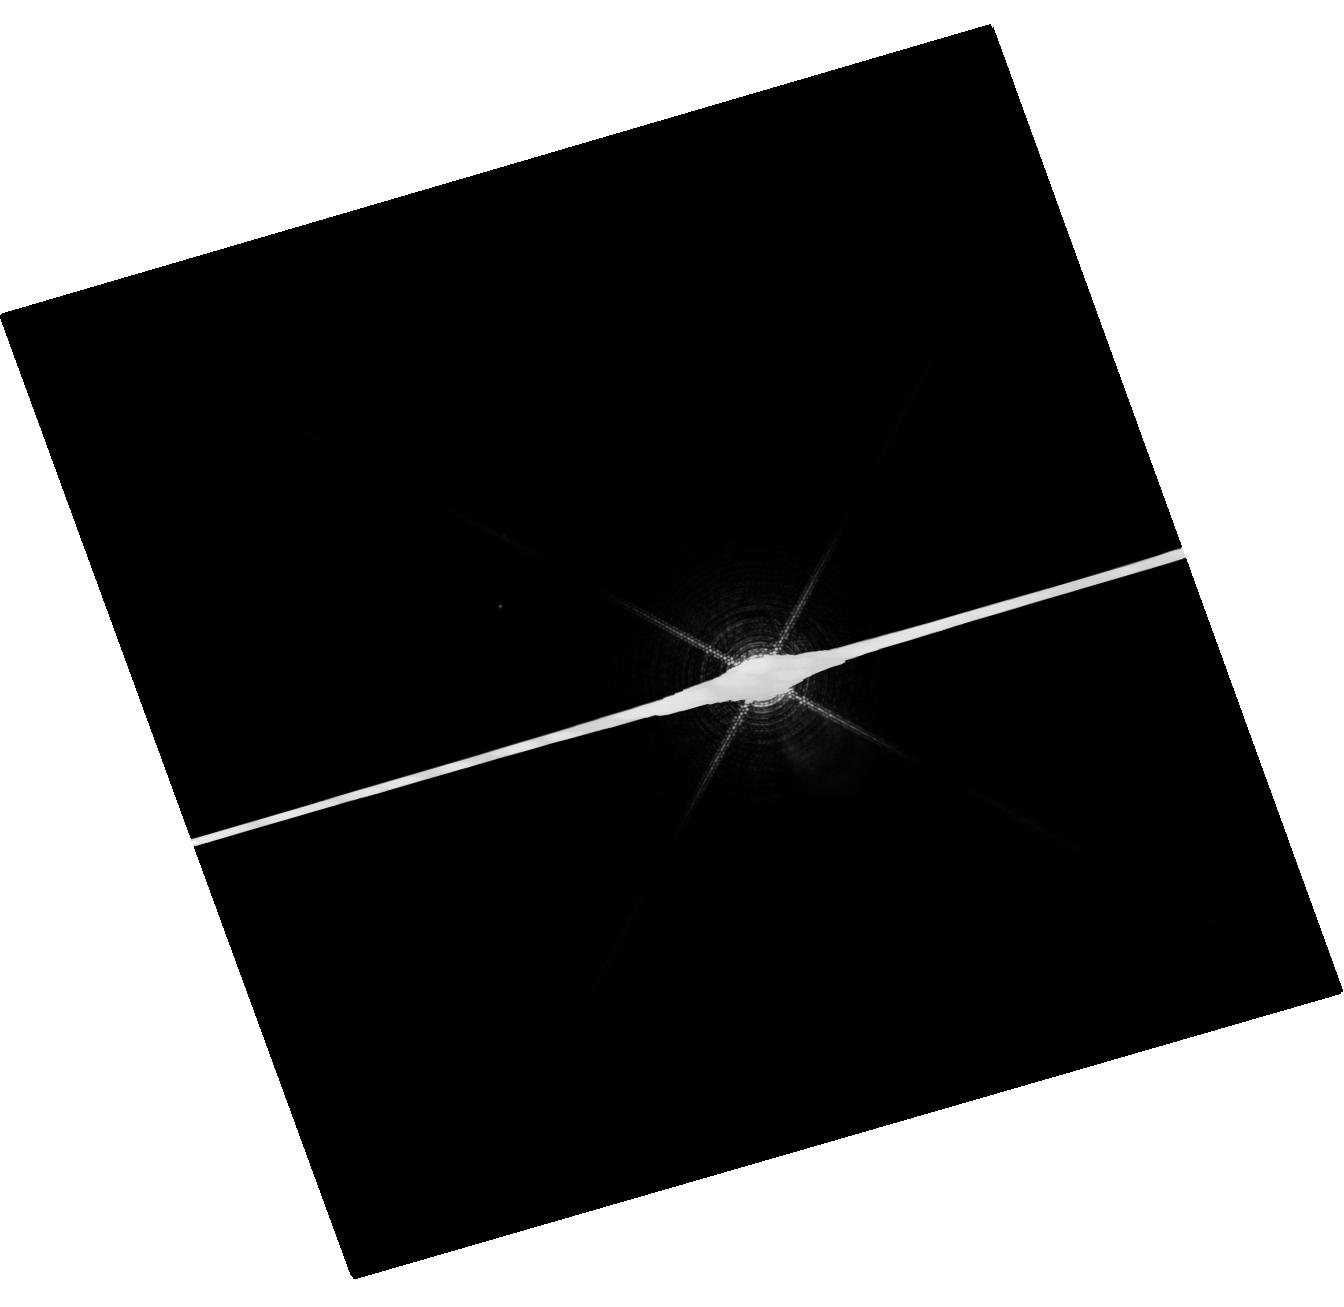
Target: SIRIUS
Instrument: WFC3/UVIS
Filter: F953N
Exposure: 4 min
Observation ID: hst_14342_03_wfc3_uvis_f953n_icvd03

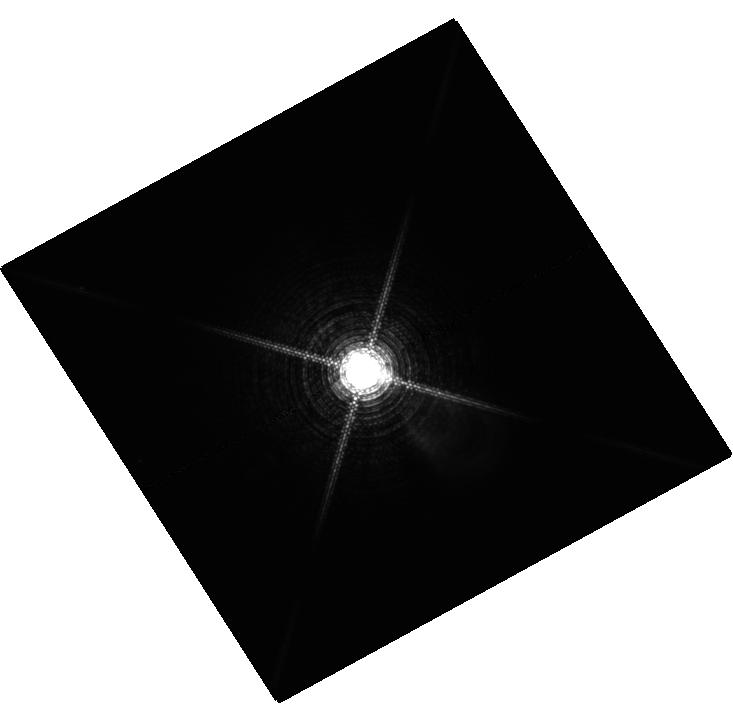
Target: MU-CAS
Instrument: WFC3/UVIS
Filter: F953N
Exposure: 27 min
Observation ID: hst_14342_02_wfc3_uvis_f953n_icvd02

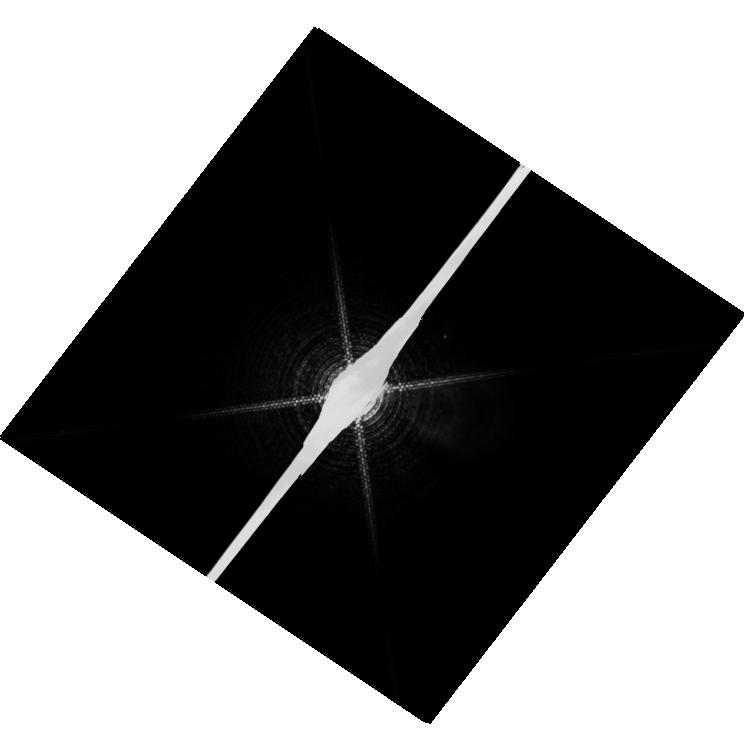
Target: PROCYON
Instrument: WFC3/UVIS
Filter: F953N
Exposure: 14 min
Observation ID: hst_14342_01_wfc3_uvis_f953n_icvd01

HST Observations of Astrophysically Important Visual Binaries (PI: Bond, Howard E.)

We propose to continue our long-term program of astrometry of close visual binaries, with the primary goal of determining purely dynamical masses for 3 important main-sequence stars and 9 white dwarfs (WDs). A secondary aim is to set limits on third bodies in the systems down to planetary mass. Three of our targets are naked-eye stars with much fainter companions that are extremely difficult to image from the ground. Our other 2 targets are double WDs, whose small separations and faintness likewise make them difficult to measure using ground-based techniques. Observations have been completed for a 3rd double WD. The bright stars, to be imaged with WFC3, are: (1) Procyon (P = 40.83 yr), containing a bright F star and a much fainter WD companion. With the continued monitoring proposed here, we will obtain masses to an accuracy of better than 1%, providing a testbed for theories of both Sun-like stars and WDs. (2) Sirius (P = 50.14 yr), an A-type star also having a faint WD companion, Sirius B, the nearest and brightest of all WDs. (3) Mu Cas (P = 21.08 yr), a nearby metal-deficient G dwarf for which accurate masses will lead to the stars' helium contents, with cosmological implications. The faint double WDs, to be observed with FGS, are: (1) G 107-70 (P = 18.84 yr), and (2) WD 1818+126 (P = 12.19 yr). Our astrometry of these systems will add 4 accurate masses to the handful of WD masses that are directly known from dynamical measurements. The FGS measurements will also provide precise parallaxes for the systems, a necessary ingredient in the mass determinations.